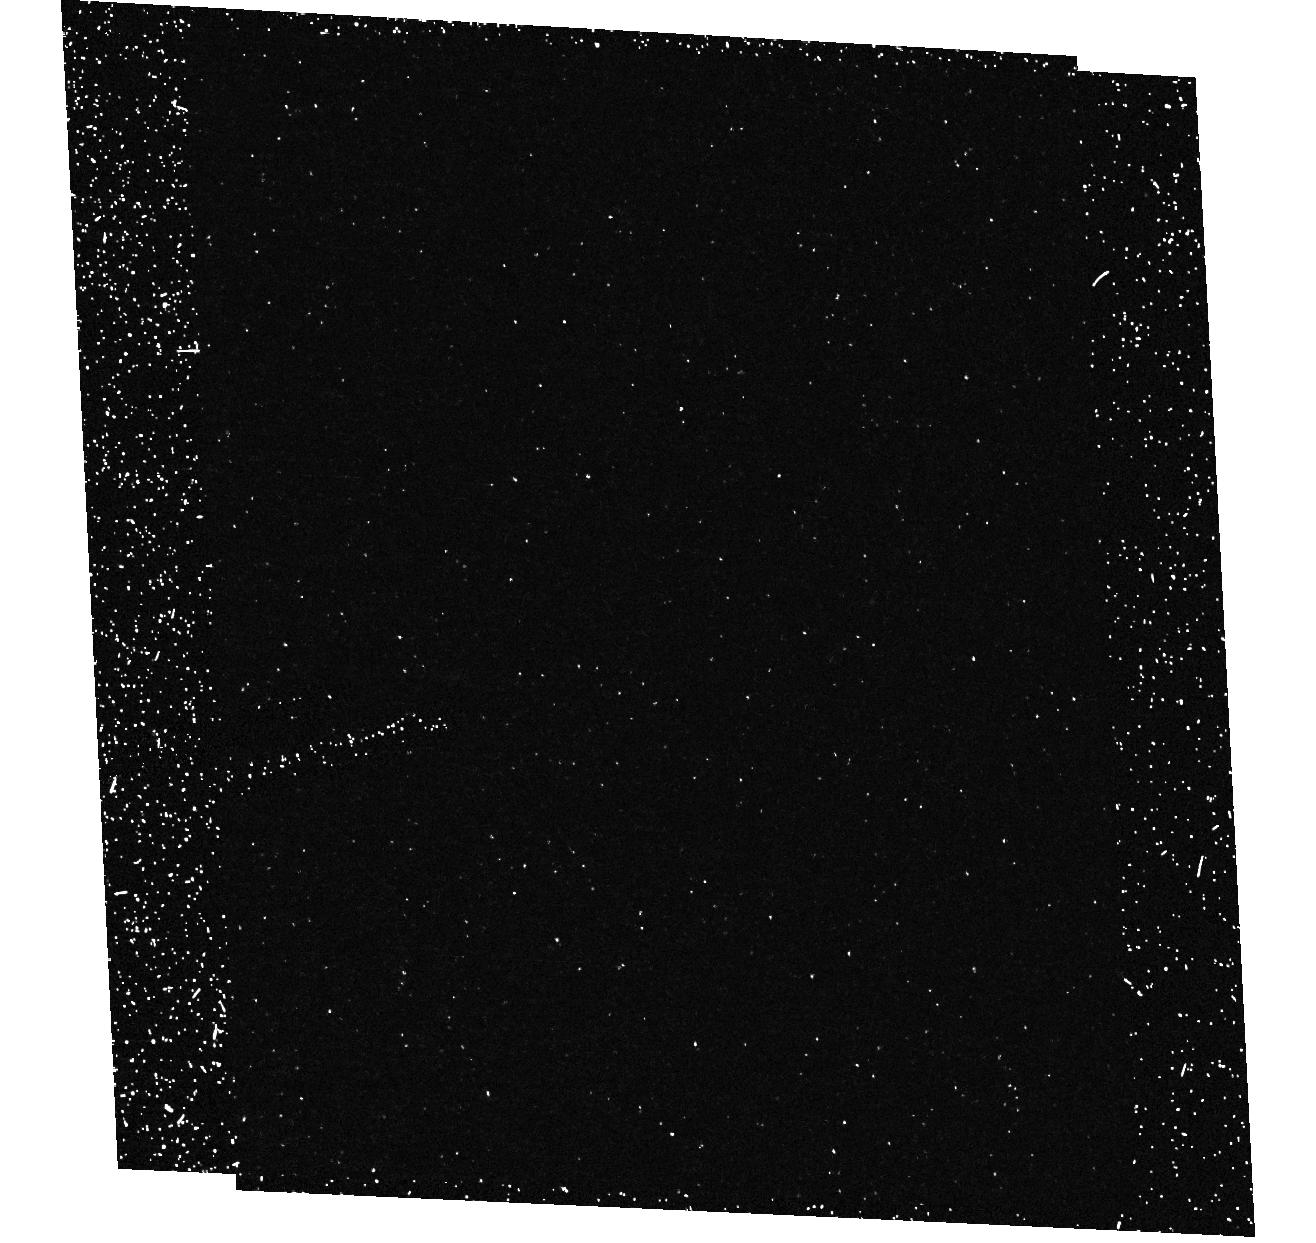
Target: field at RA 5.613°, Dec 0.322°
Instrument: ACS/HRC
Filter: F250W
Exposure: 37 min
Observation ID: hst_9908_03_acs_hrc_f250w_j8n603

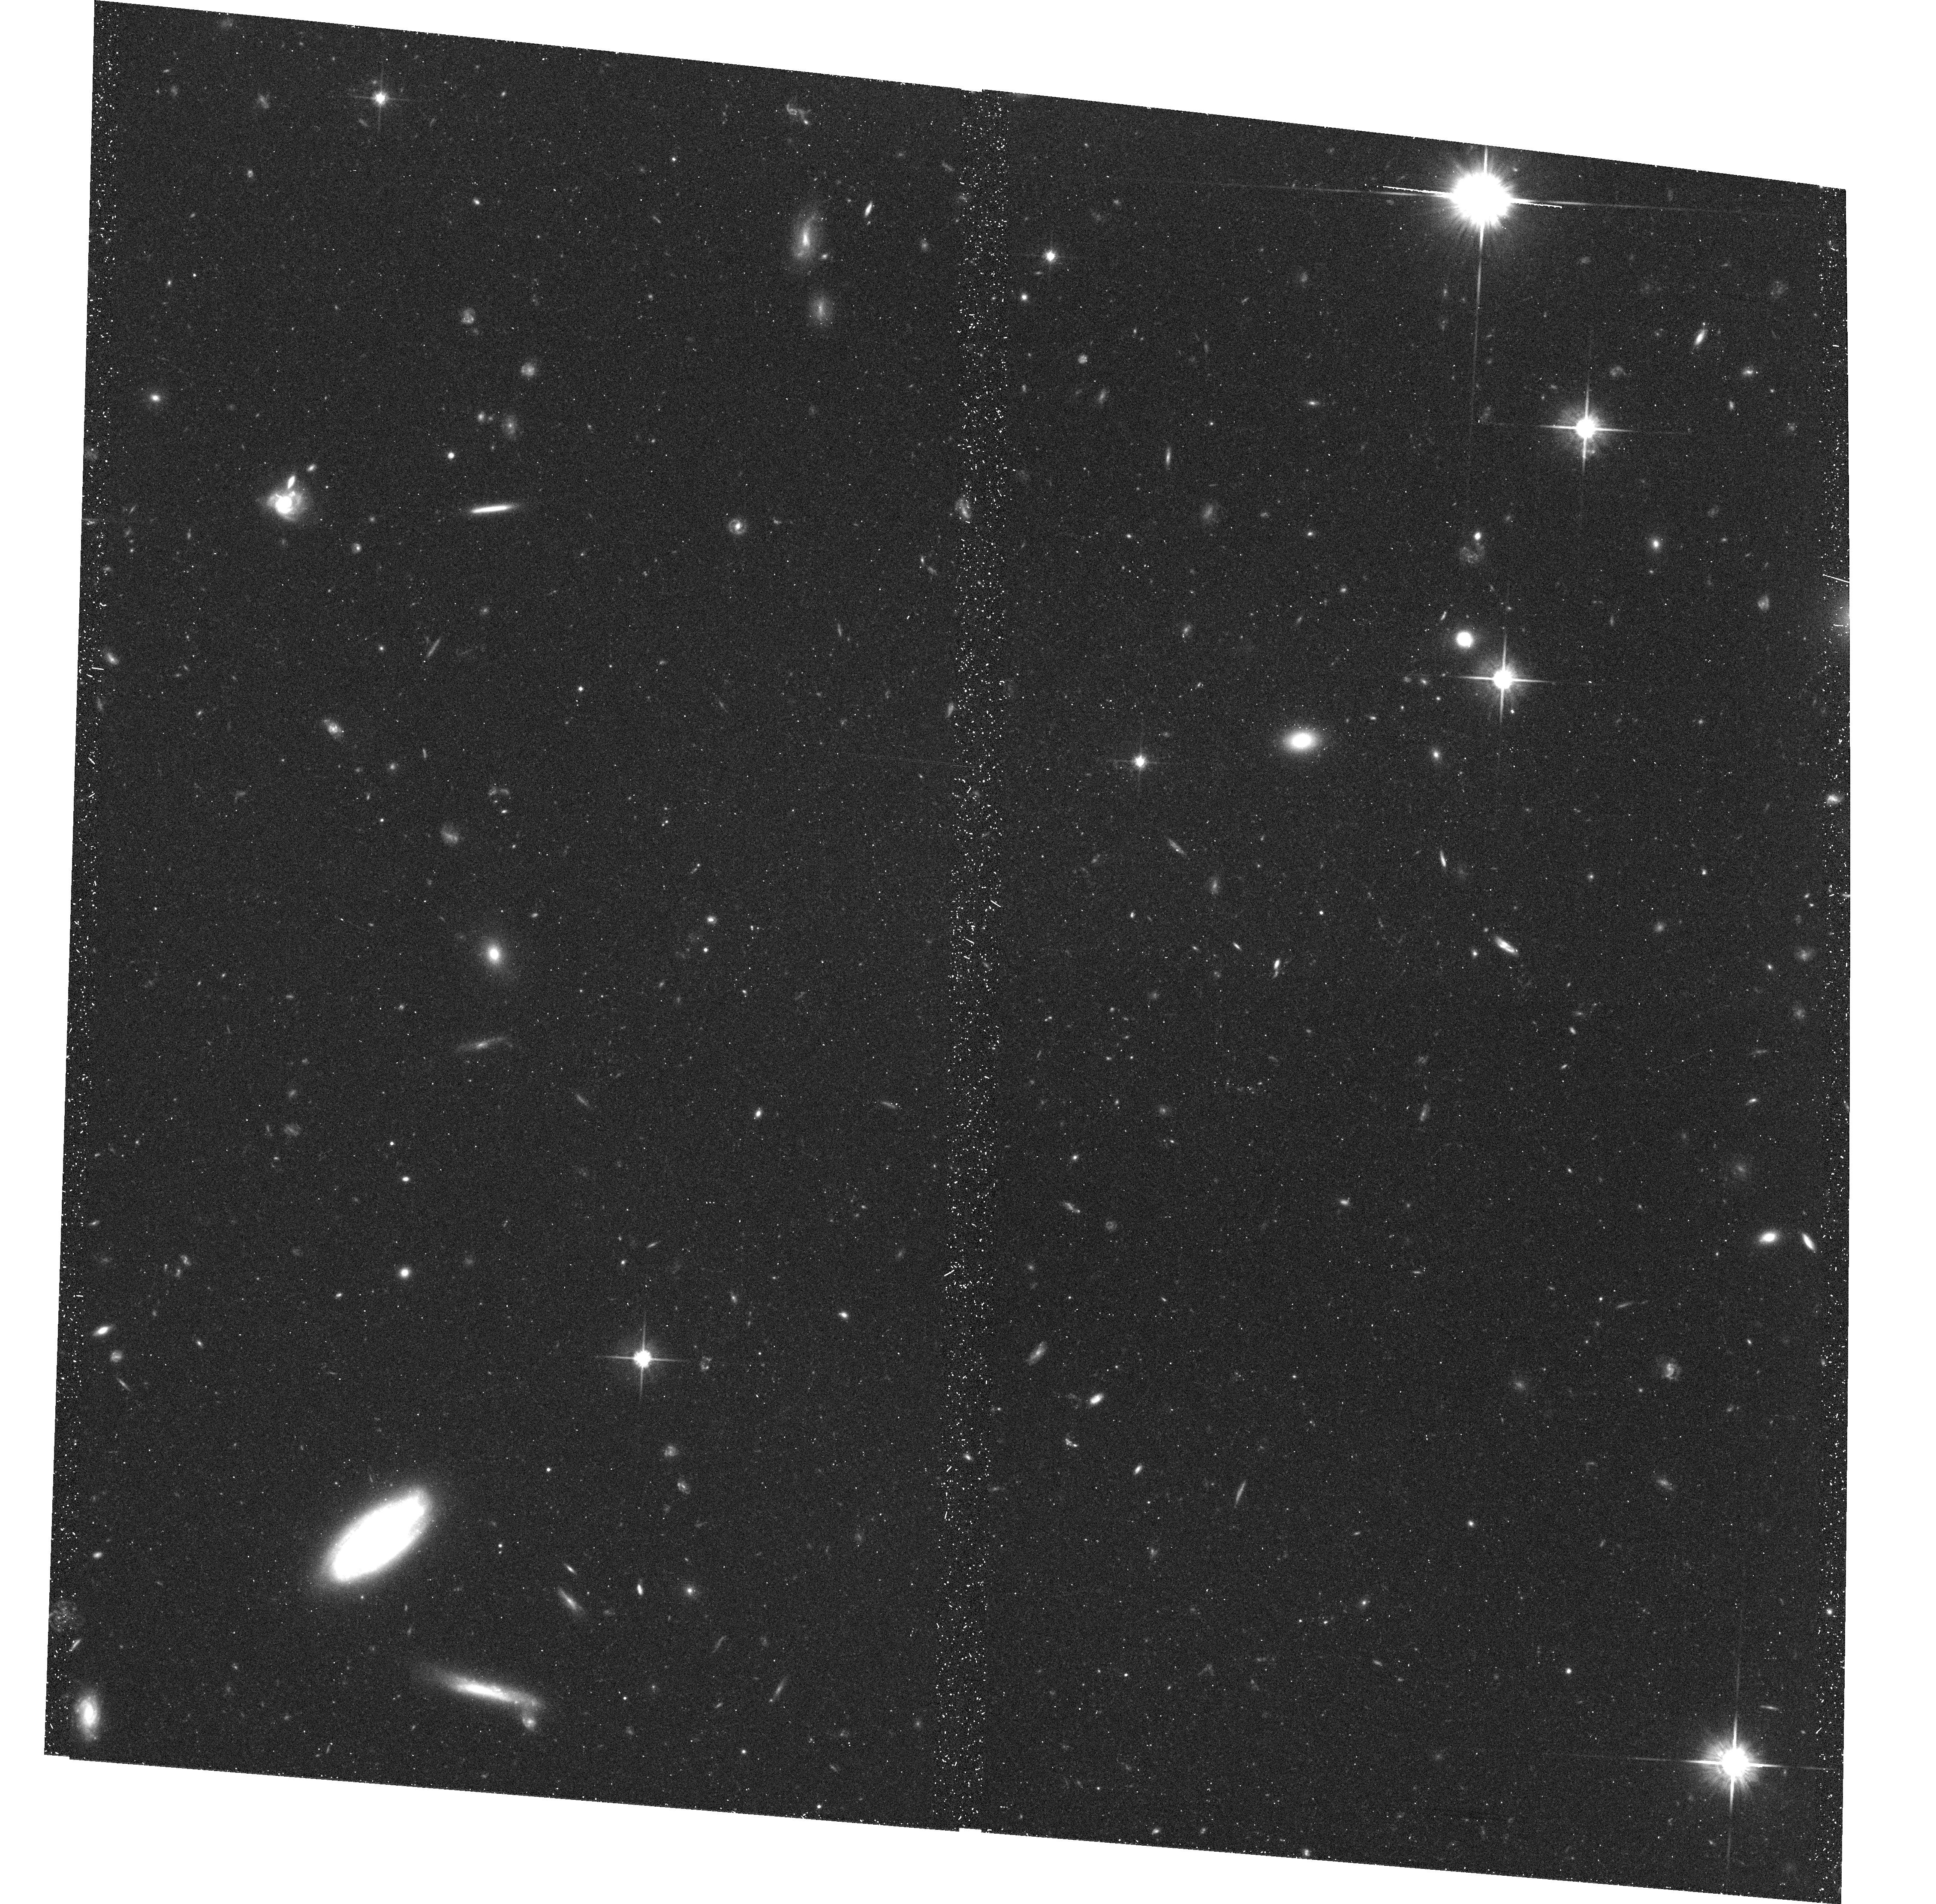
Target: FIELD-002226+002236
Instrument: ACS/WFC
Filter: F814W
Exposure: 41 min
Observation ID: hst_9908_04_acs_wfc_f814w_j8n604

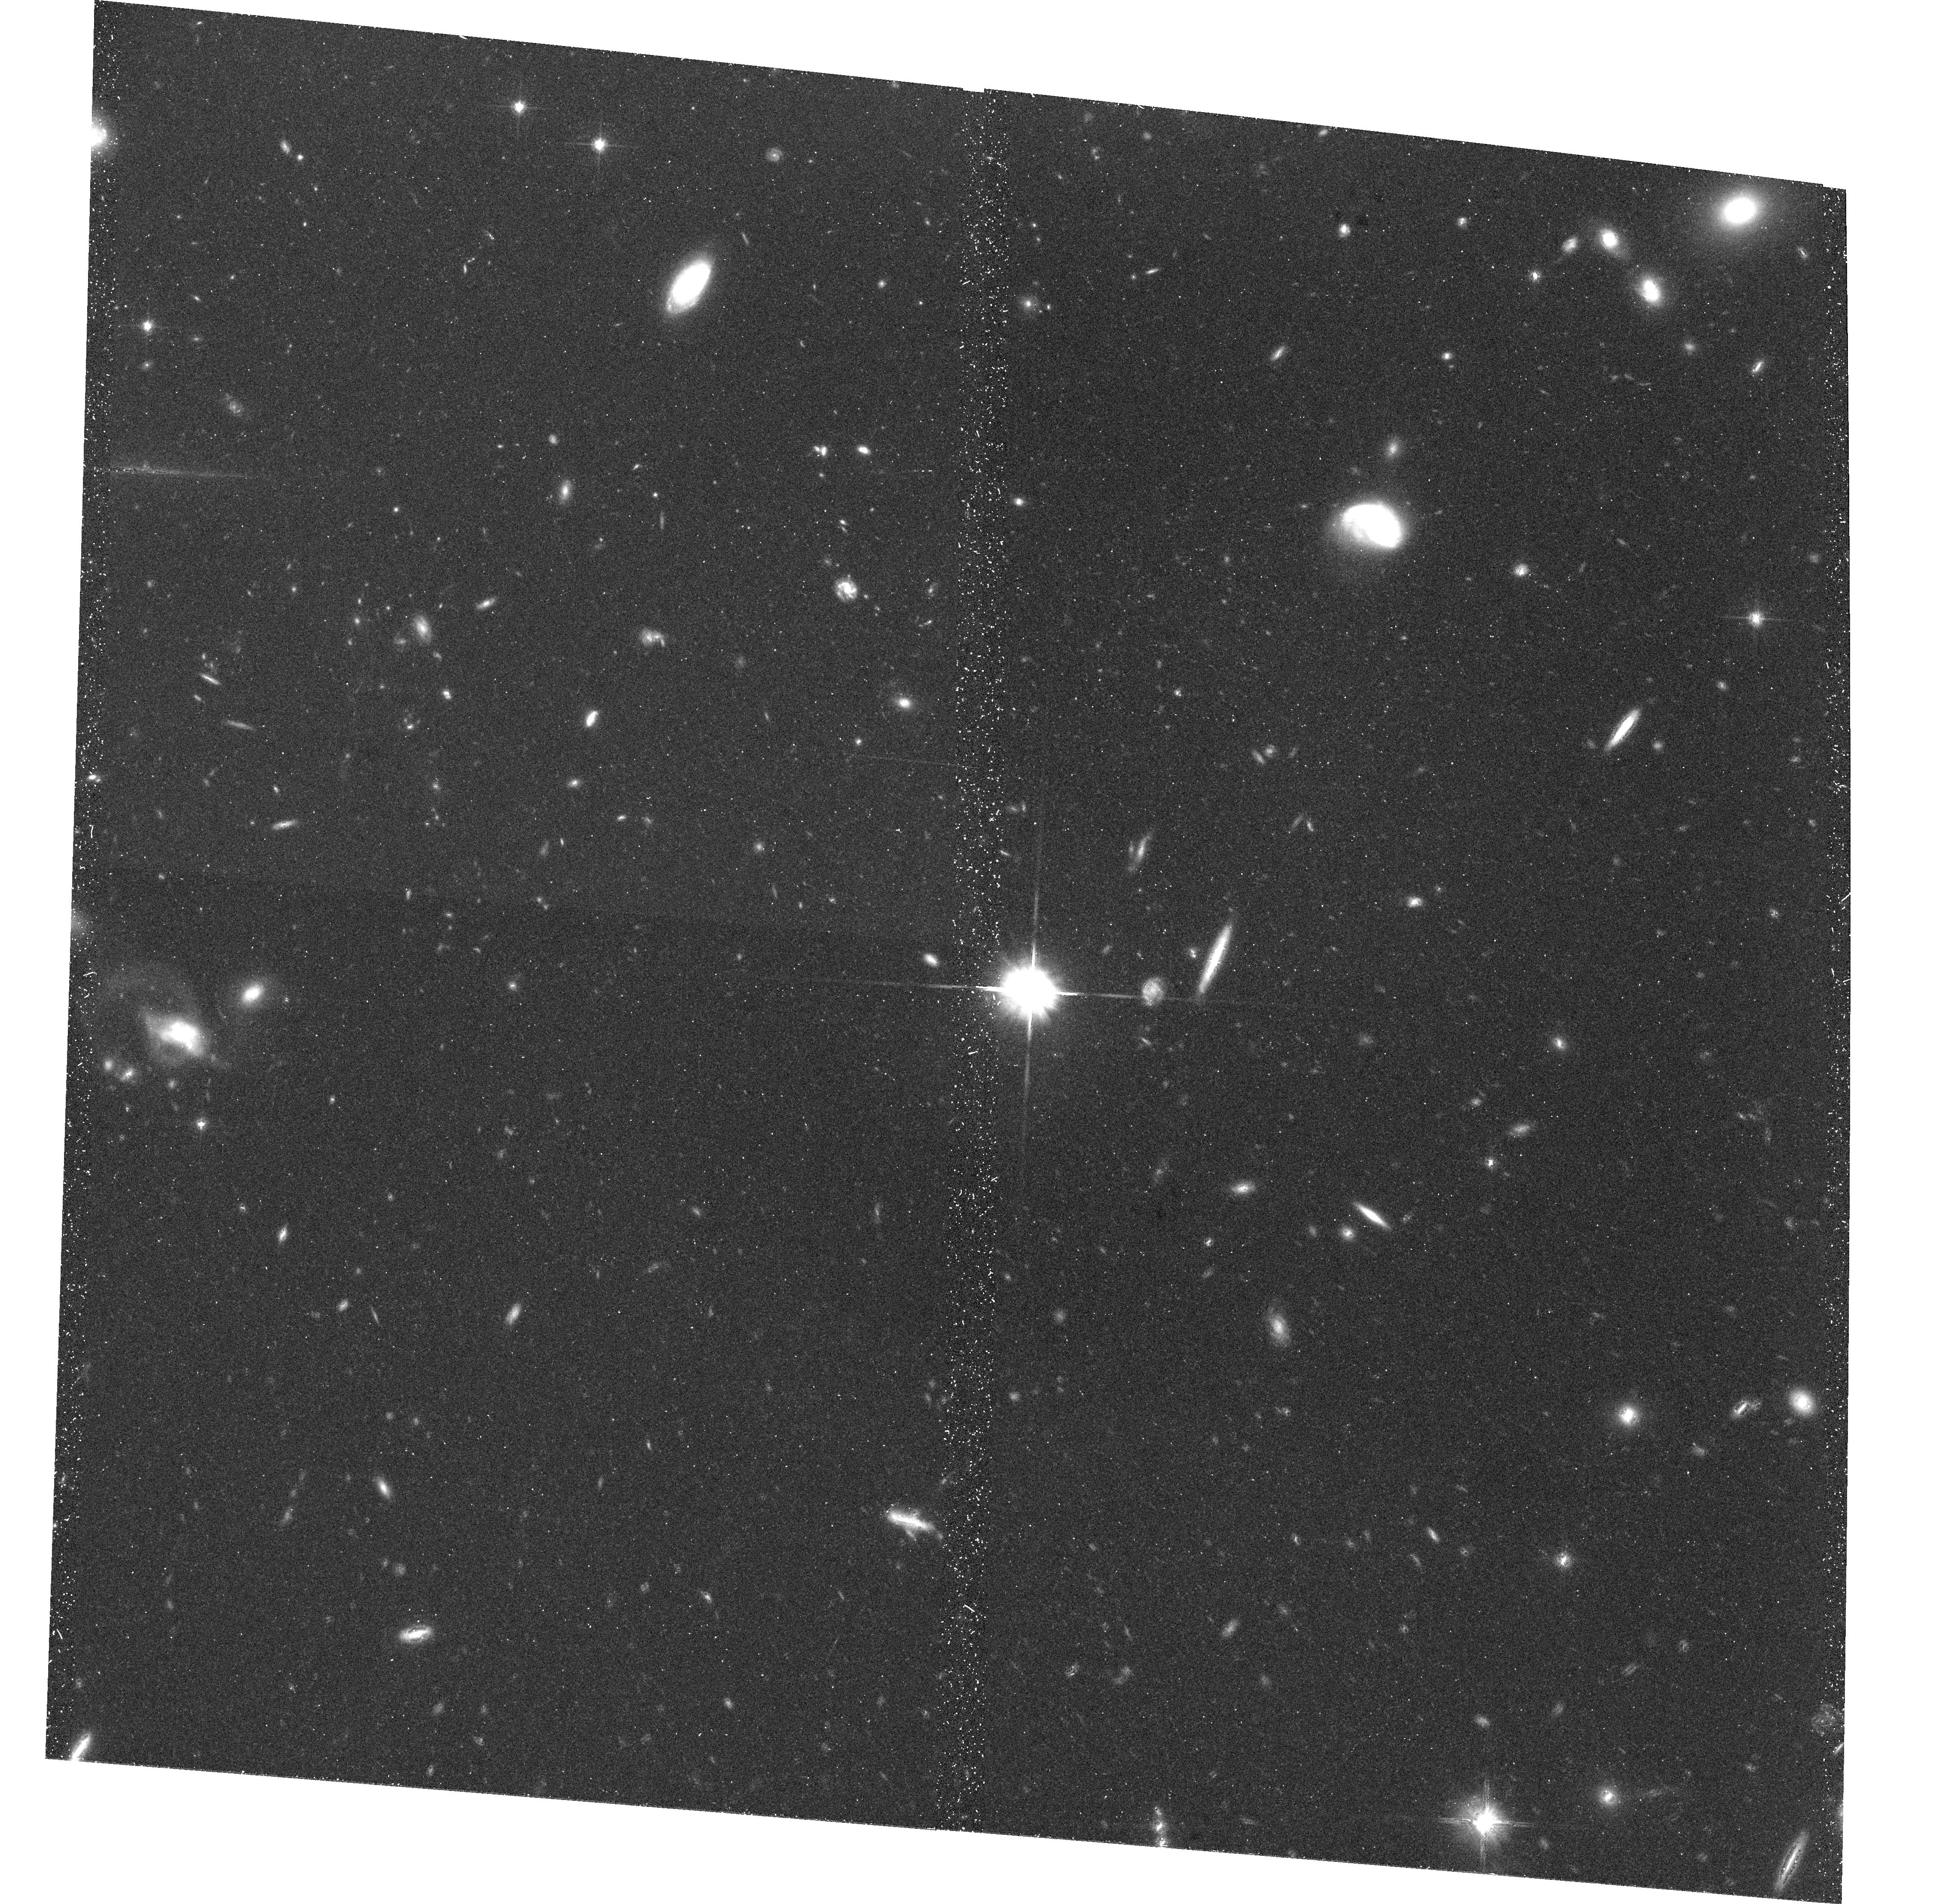
Target: FIELD-002240+002248
Instrument: ACS/WFC
Filter: F814W
Exposure: 41 min
Observation ID: hst_9908_02_acs_wfc_f814w_j8n602

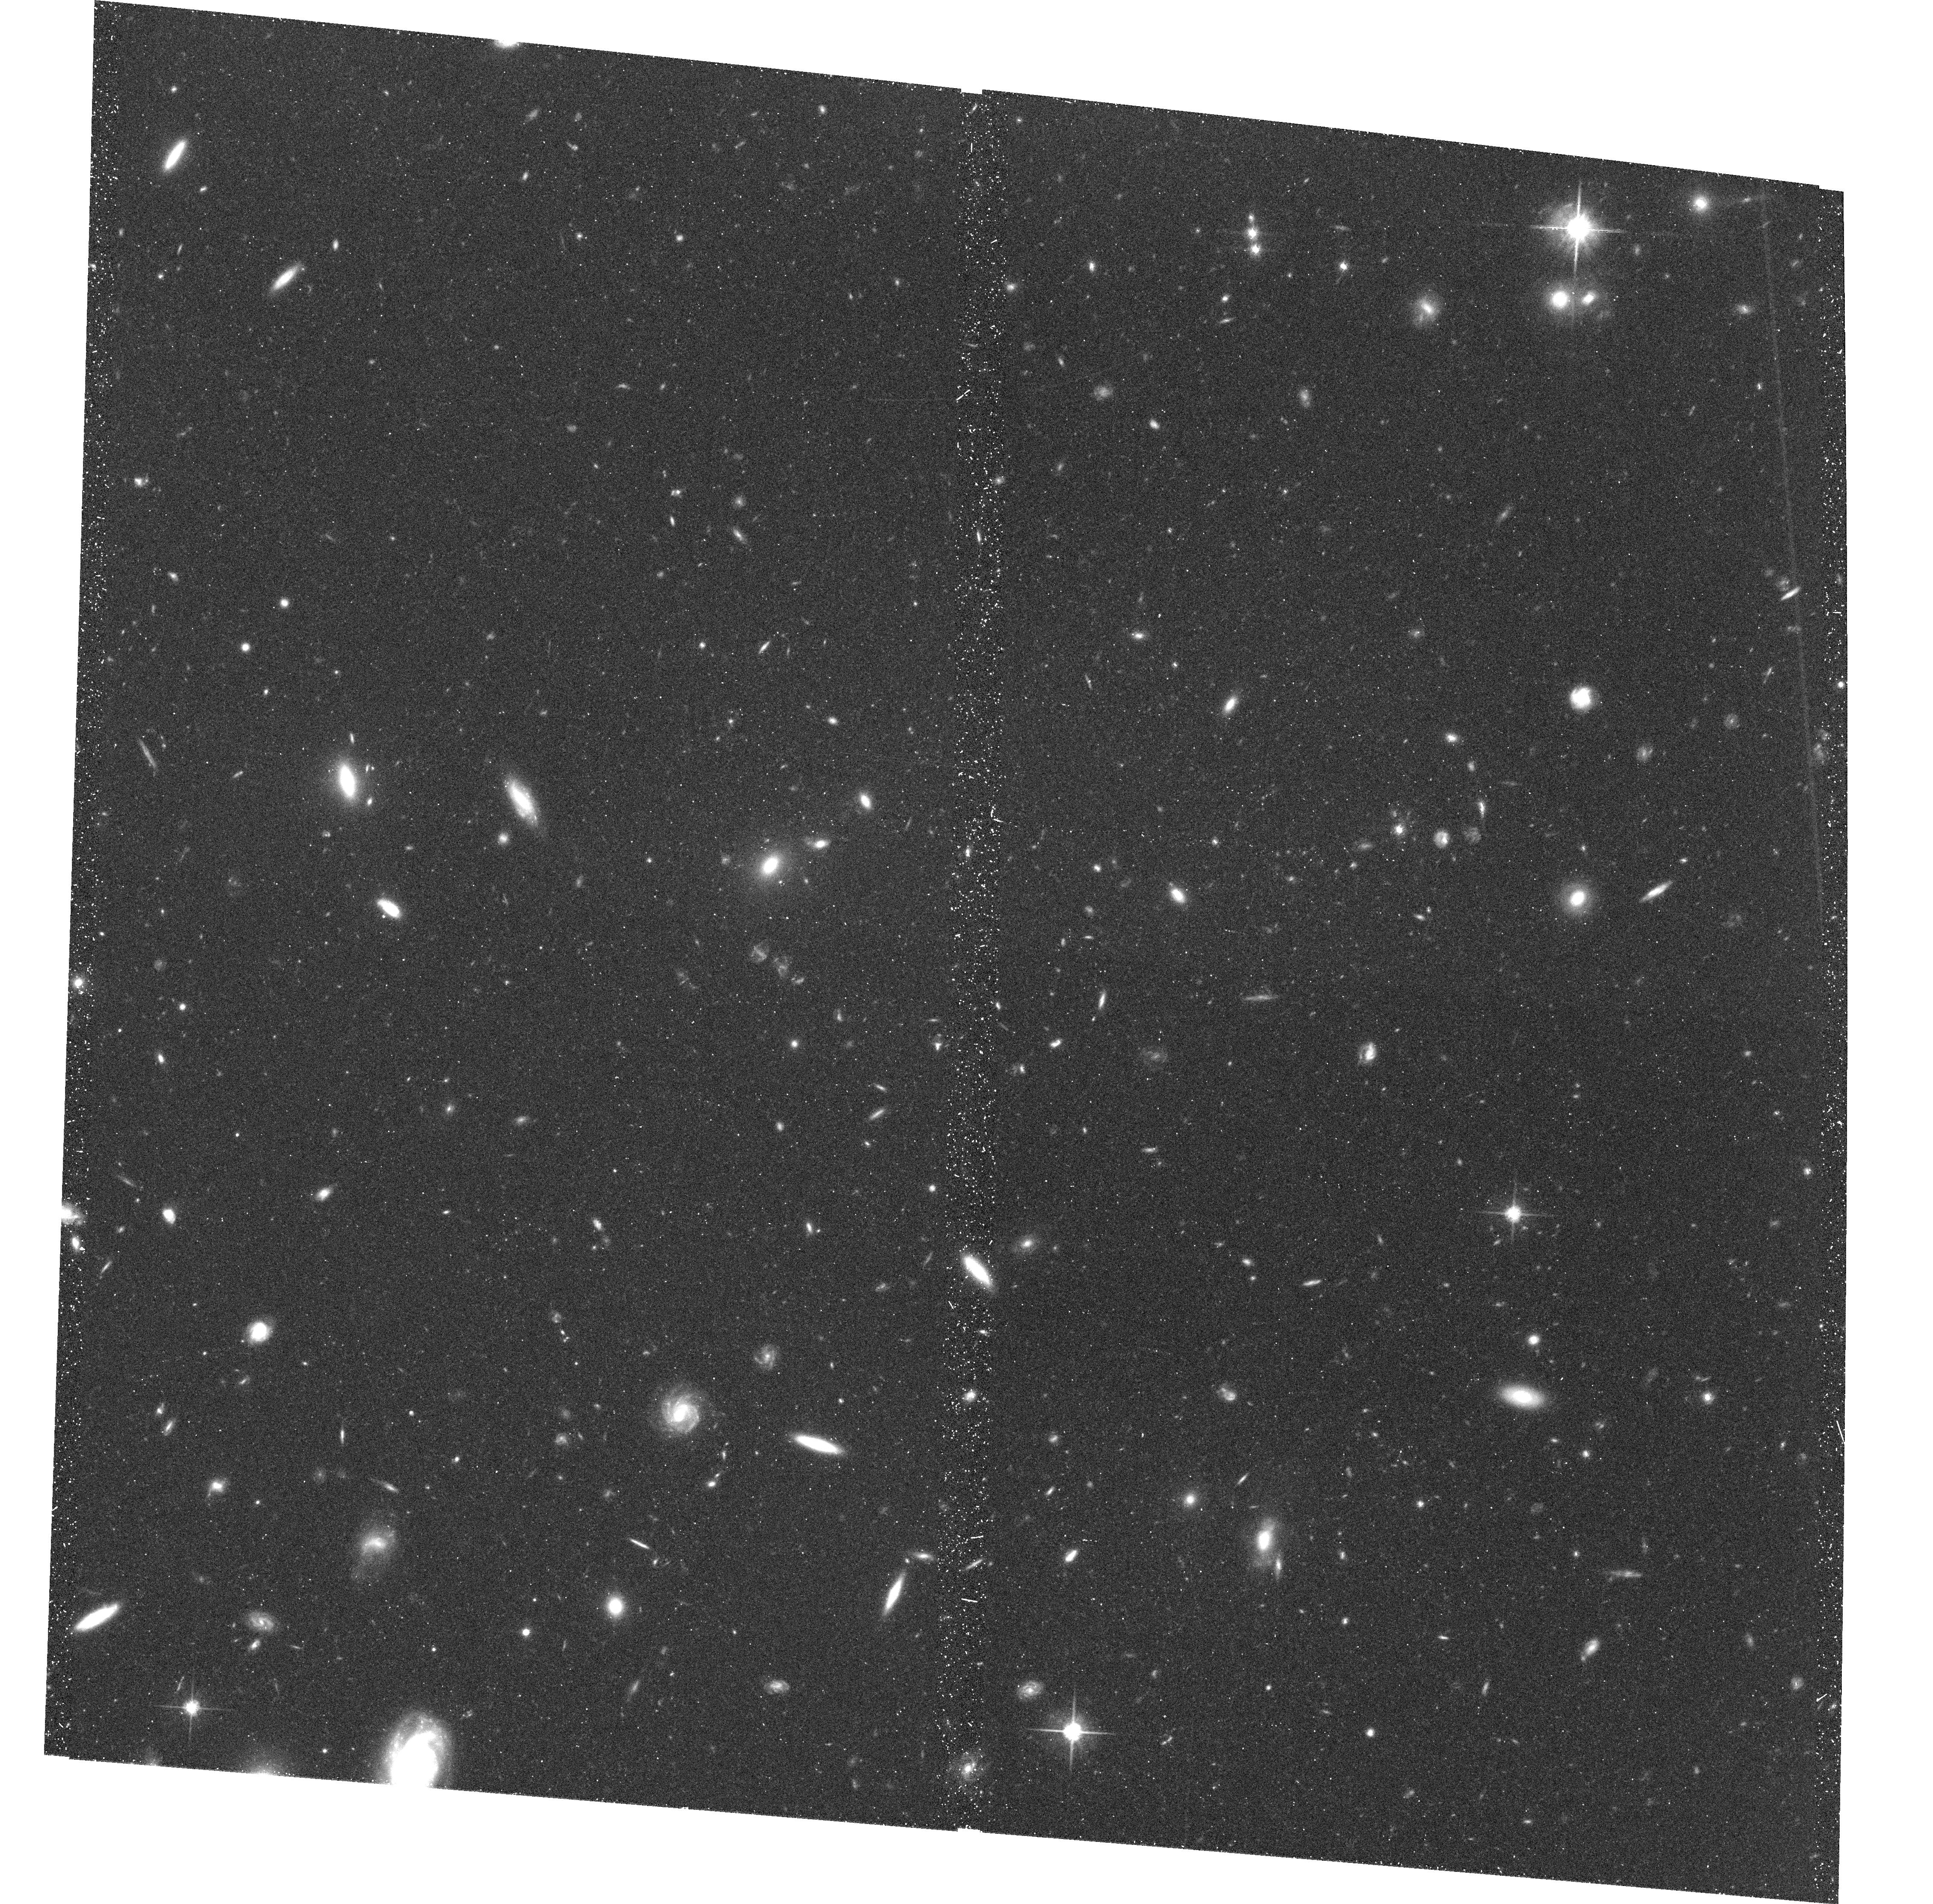
Target: FIELD-002241+001942
Instrument: ACS/WFC
Filter: F814W
Exposure: 41 min
Observation ID: hst_9908_01_acs_wfc_f814w_j8n601

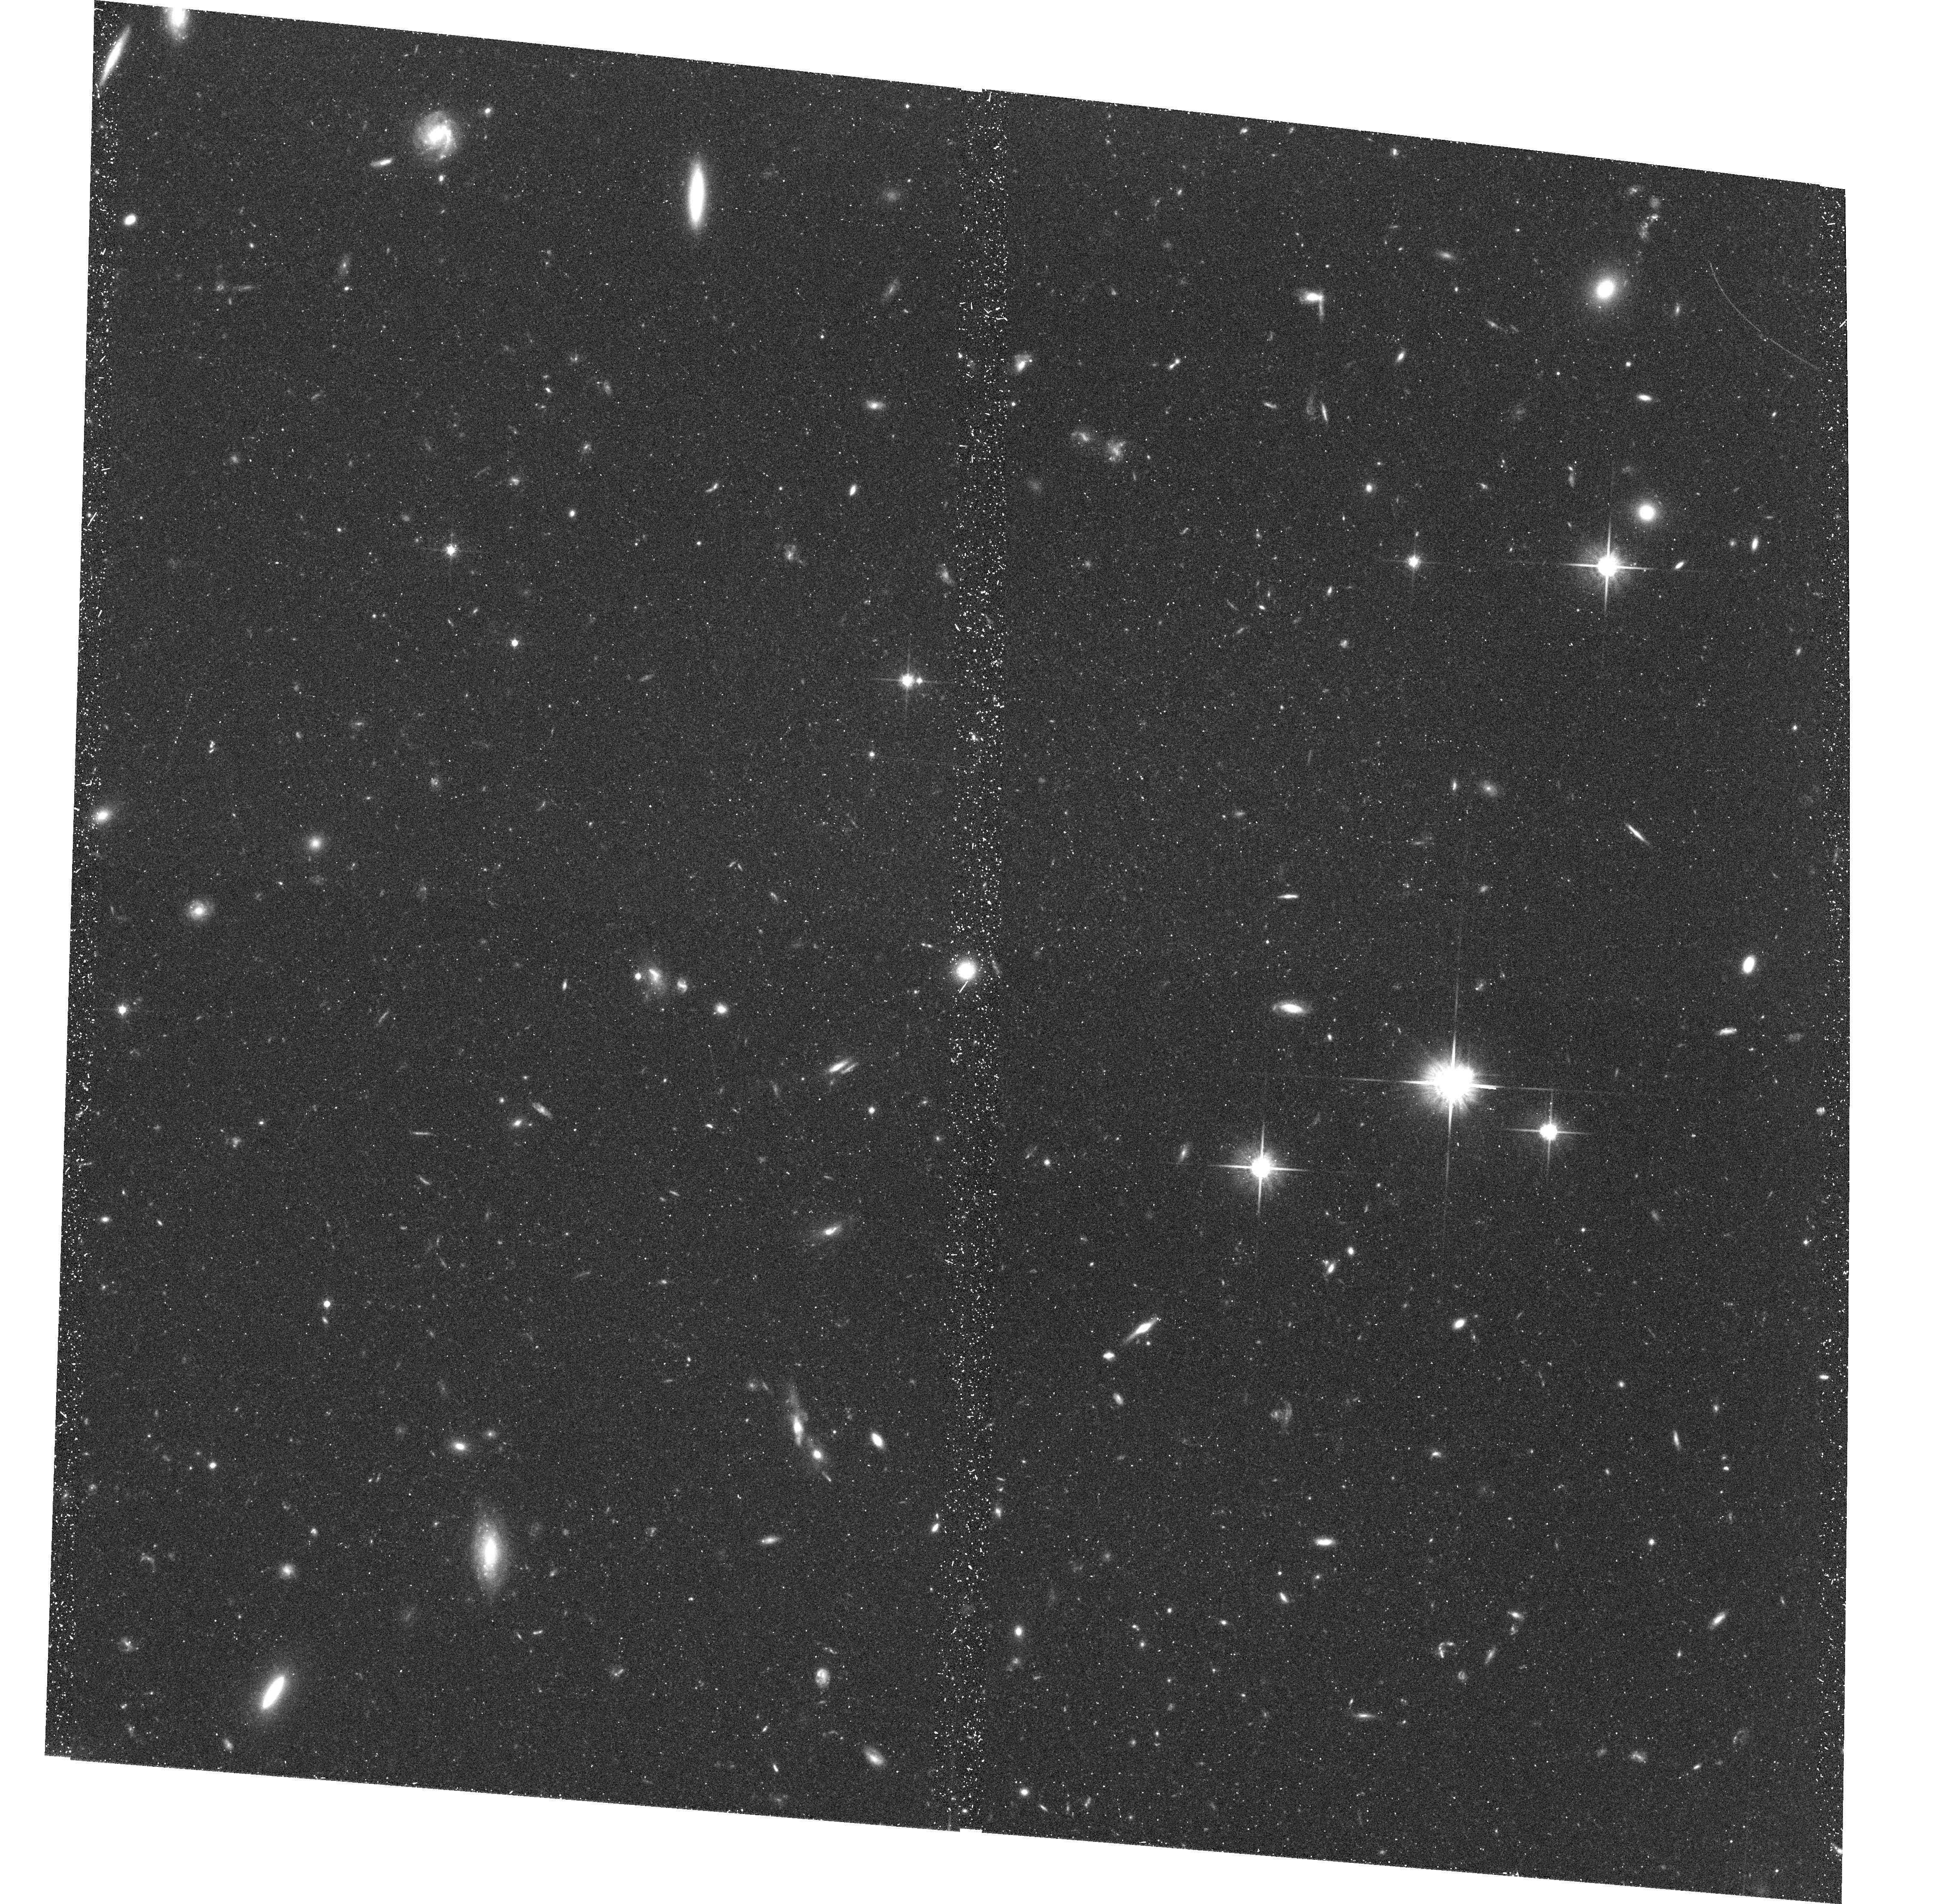
Target: FIELD-002227+001918
Instrument: ACS/WFC
Filter: F814W
Exposure: 41 min
Observation ID: hst_9908_03_acs_wfc_f814w_j8n603

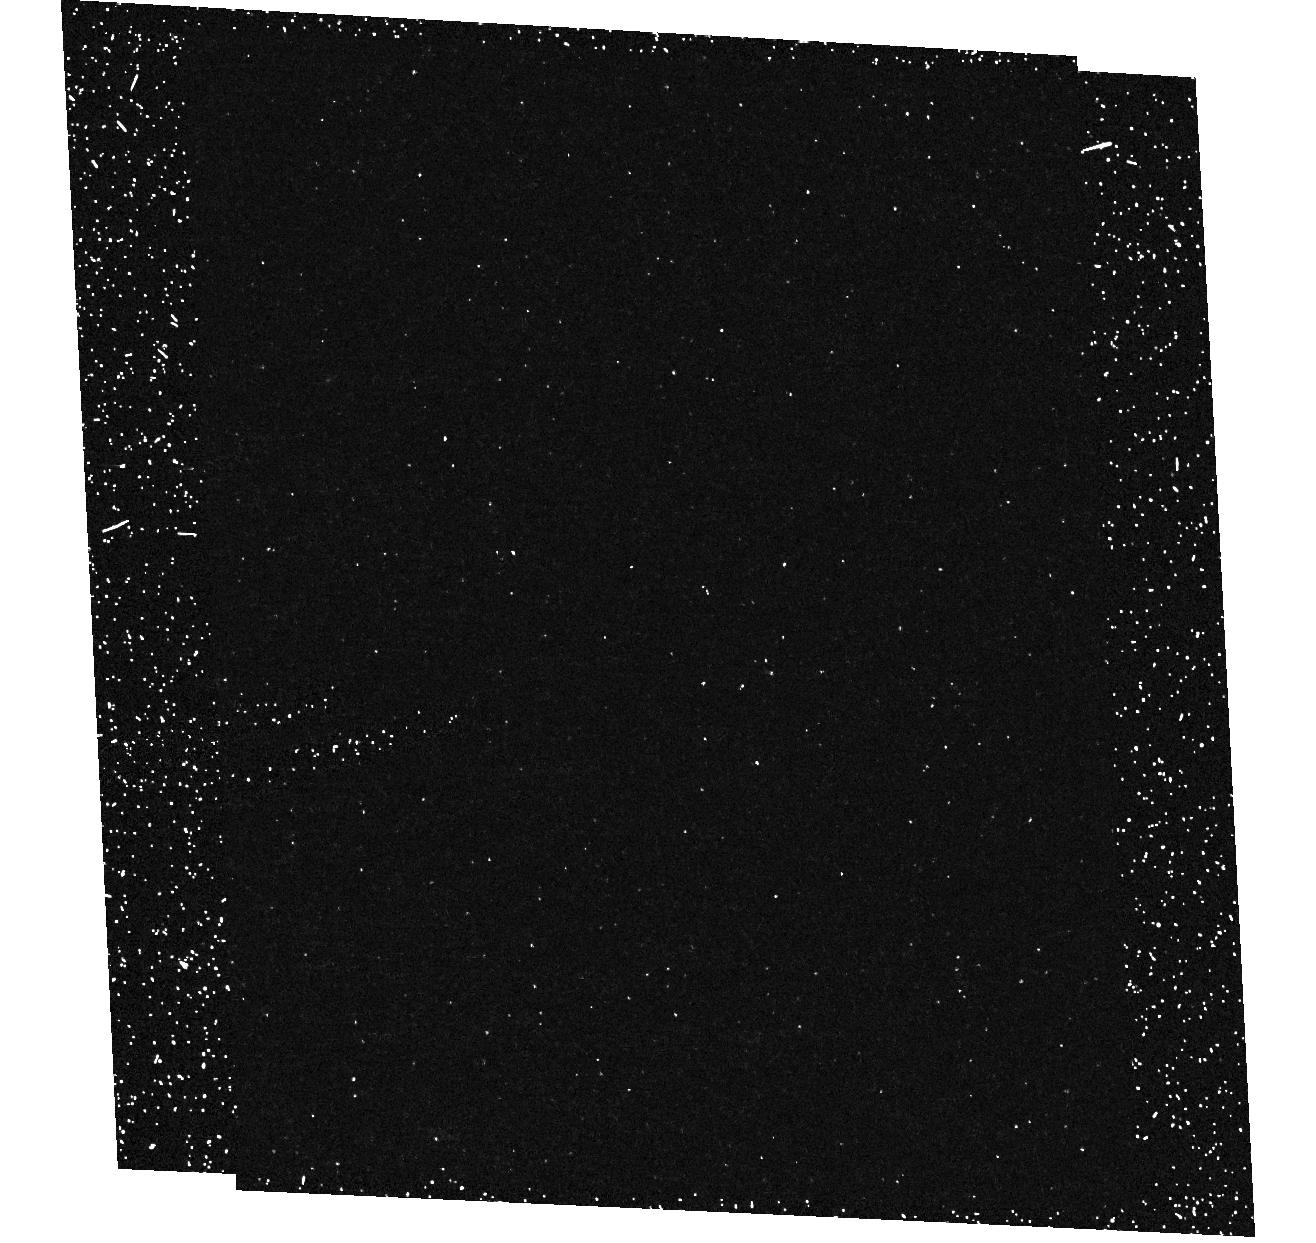
Target: field at RA 5.667°, Dec 0.380°
Instrument: ACS/HRC
Filter: F250W
Exposure: 37 min
Observation ID: hst_9908_02_acs_hrc_f250w_j8n602

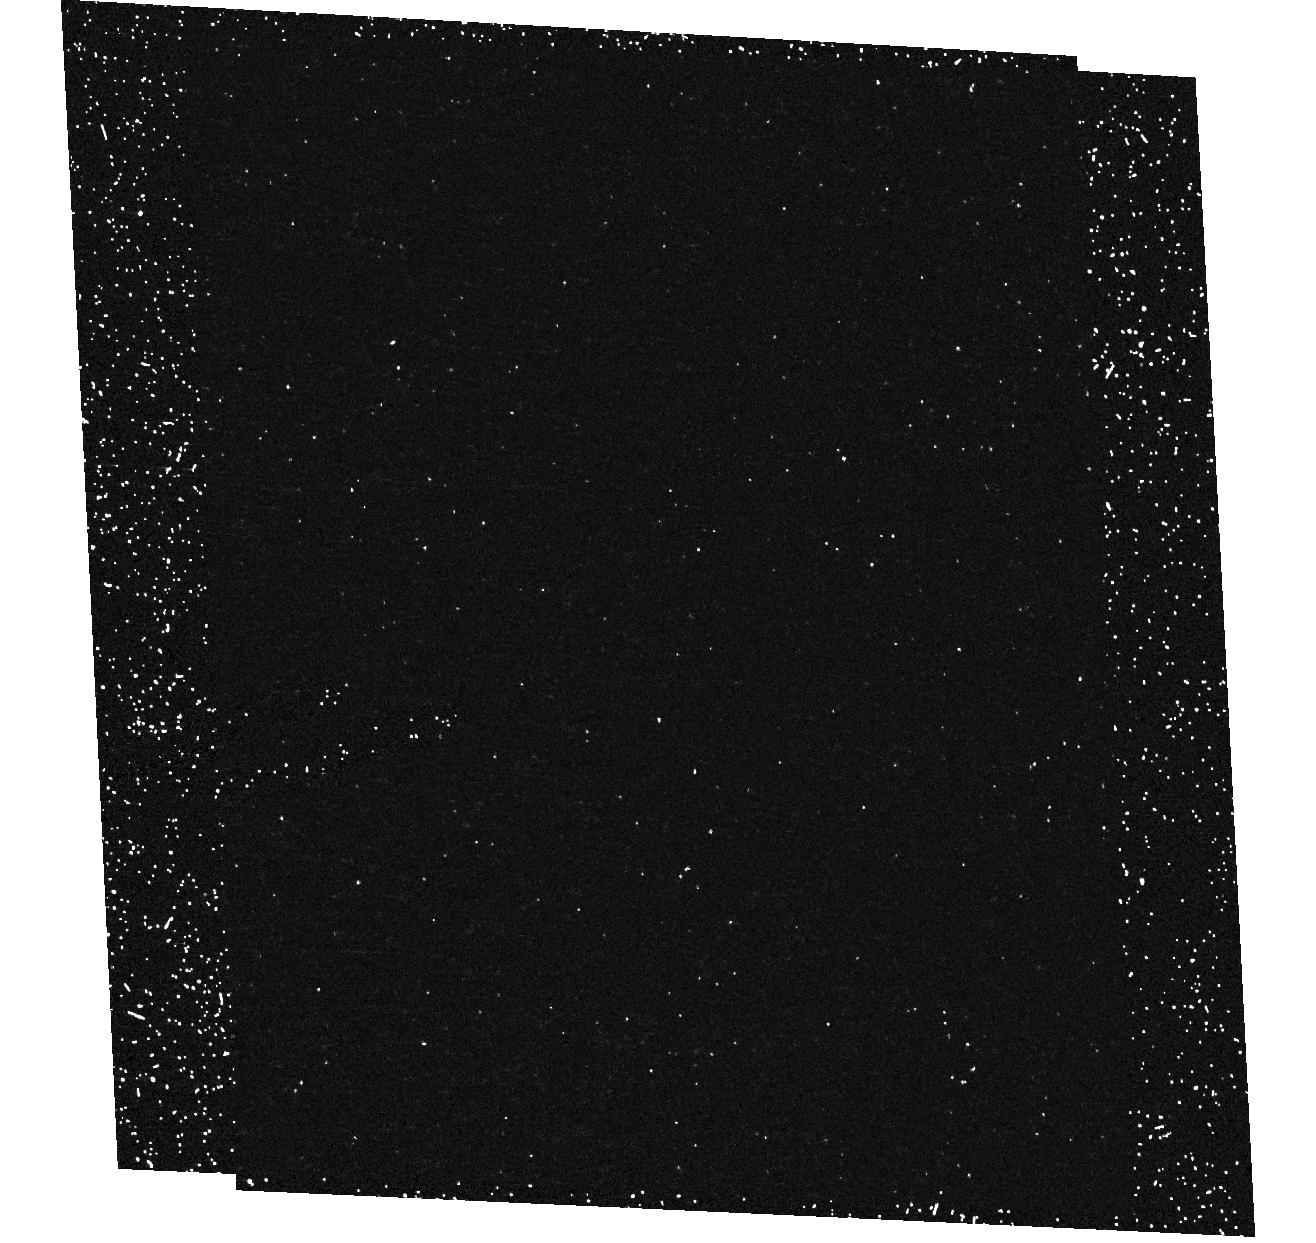
Target: field at RA 5.670°, Dec 0.328°
Instrument: ACS/HRC
Filter: F250W
Exposure: 37 min
Observation ID: hst_9908_01_acs_hrc_f250w_j8n601

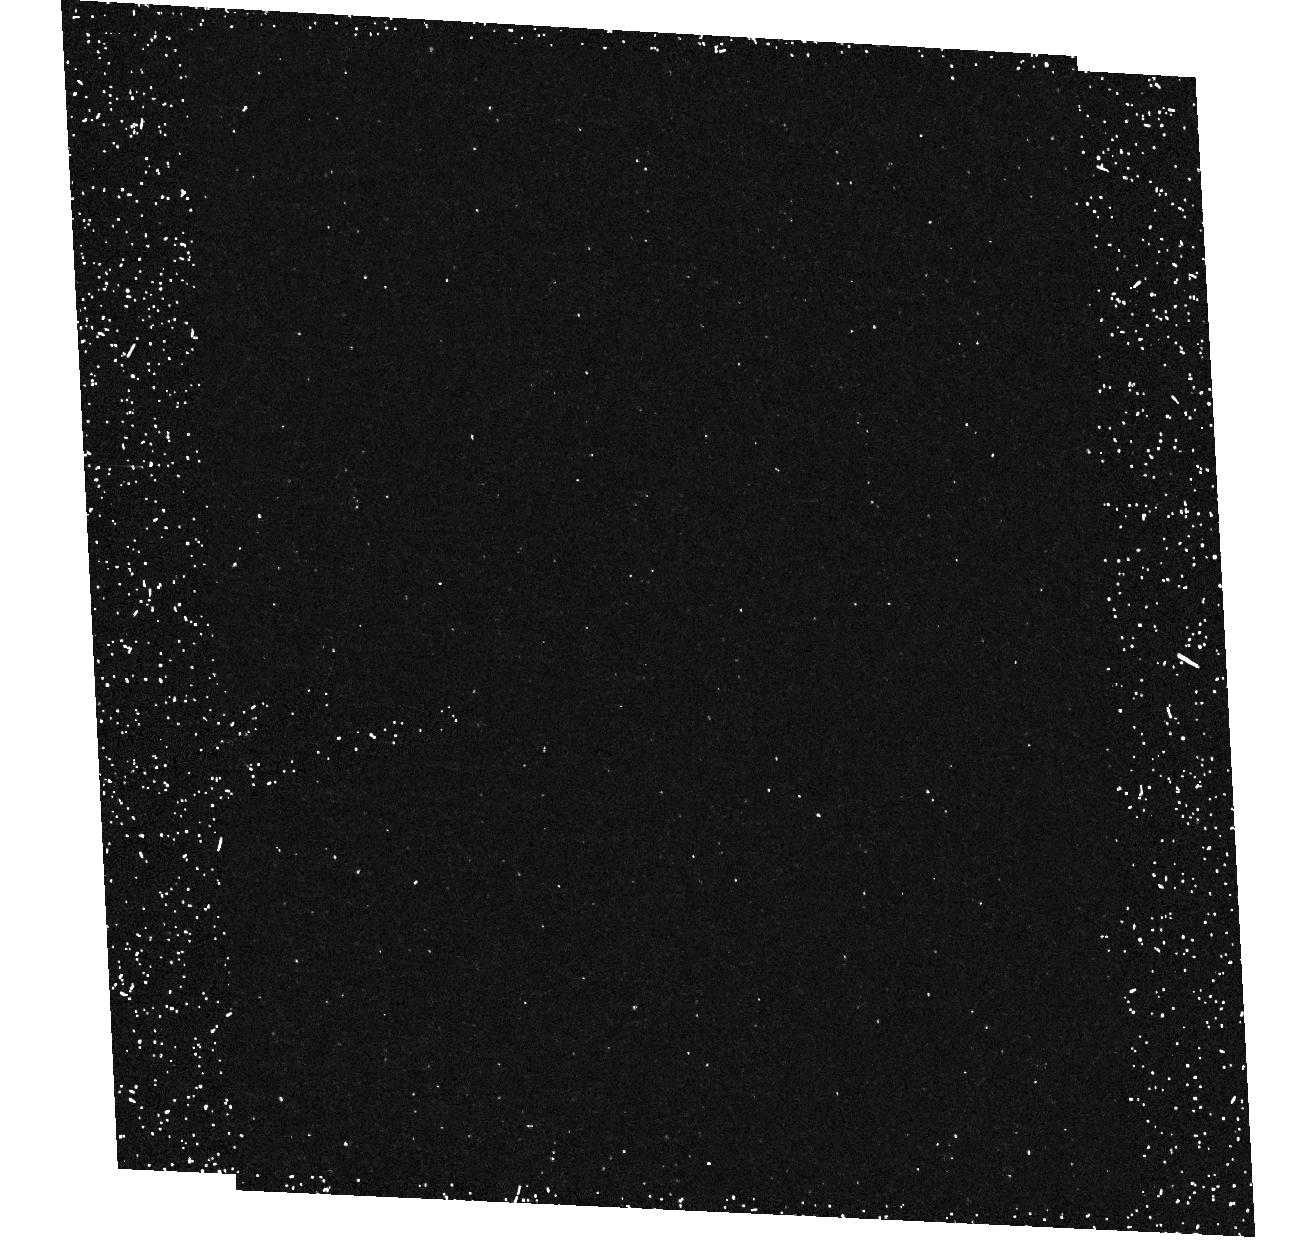
Target: field at RA 5.610°, Dec 0.376°
Instrument: ACS/HRC
Filter: F250W
Exposure: 37 min
Observation ID: hst_9908_04_acs_hrc_f250w_j8n604

Evolution of Scaling Relations of Field Spiral Galaxies at Intermediate Redshift (PI: Ziegler, Bodo)

We seek imaging of the William Herschel Deep Field (WHDF) with the ACS to primarily determine morphological and structural parameters of a sample of 94 late-type galaxies brighter than R=23 with redshifts up to z=1. We already obtained spectra of the galaxies at ESO's VLT from which spatially resolved rotation curves are derived. Only the combined VLT and ACS data allows us the construction of the Tully-Fisher Relation (TFR) at intermediate redshift. Together with 77 galaxies from the FORS Deep Field (FDF), for which we already have ACS determined structural parameters, we will have the hitherto largest kinematic sample to investigate significantly the evolution of the TFR and the Fundamental Plane of spiral galaxies. The additional WHDF galaxies populate mainly both ends of the TFR (i.e. are slow rotators or bright early-type giants) being indispensible for the verification of an evolving slope as suggested by the FDF sample. Such a difference in the luminosity and mass evolution between dwarf and giant galaxies is a strong constraint to current theories of galaxy formation and evolution. The ACS imaging of the WHDF will boost its scientific impact also with other investigations like the study of the Fundamental Plane of intermediate redshift field elliptical galaxies, the study of the size and type evolution of an even larger sample of galaxies and the study of galaxy-galaxy lensing.